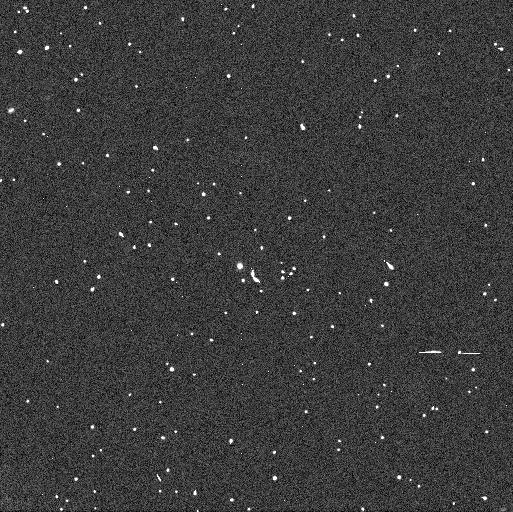
Target: 2005EF298. Instrument: WFC3/UVIS. Filter: F606W. Exposure: 3 min. Observation ID: ibjb07j7q

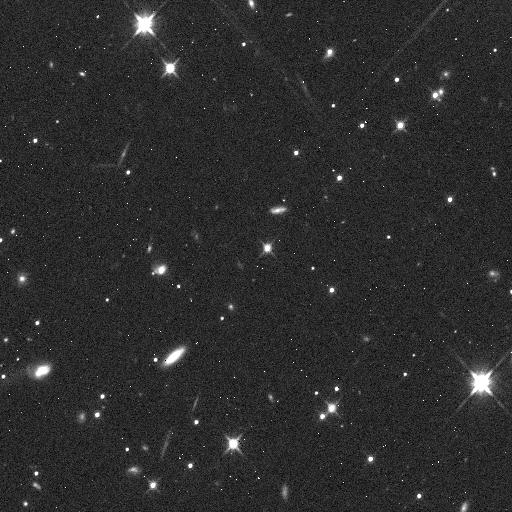
Target: 174567. Instrument: WFC3/IR. Filter: F110W. Exposure: 5 min. Observation ID: ibjb04oyq

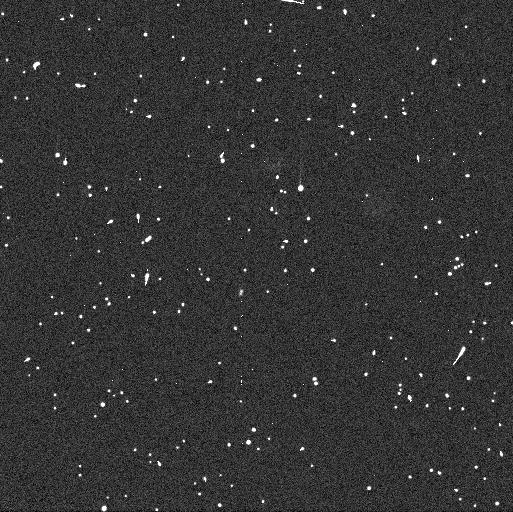
Target: 2005EF298. Instrument: WFC3/UVIS. Filter: F438W. Exposure: 6 min. Observation ID: ibjb05o6q

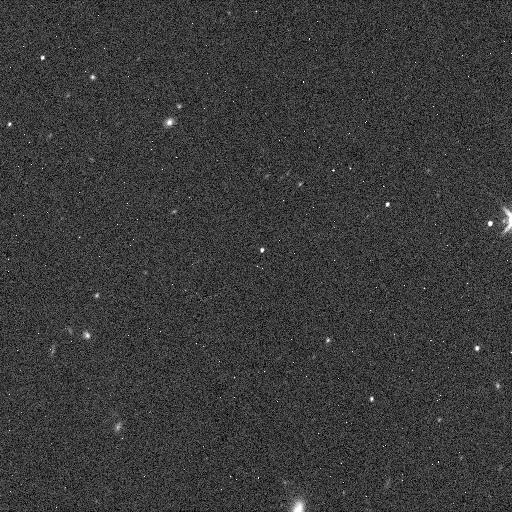
Target: 2005EF298. Instrument: WFC3/IR. Filter: F160W. Exposure: 5 min. Observation ID: ibjb09k8q

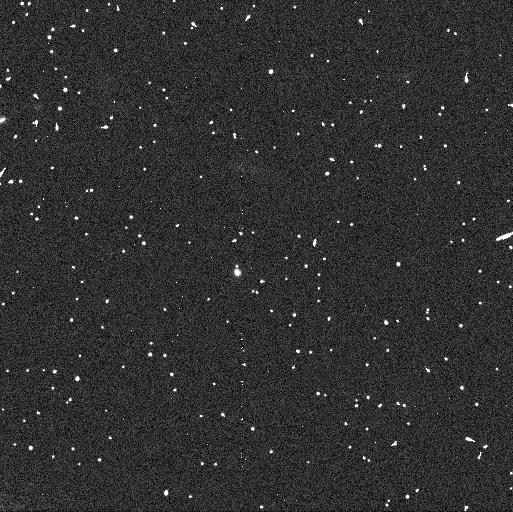
Target: 2005EF298. Instrument: WFC3/UVIS. Filter: F814W. Exposure: 6 min. Observation ID: ibjb07j8q

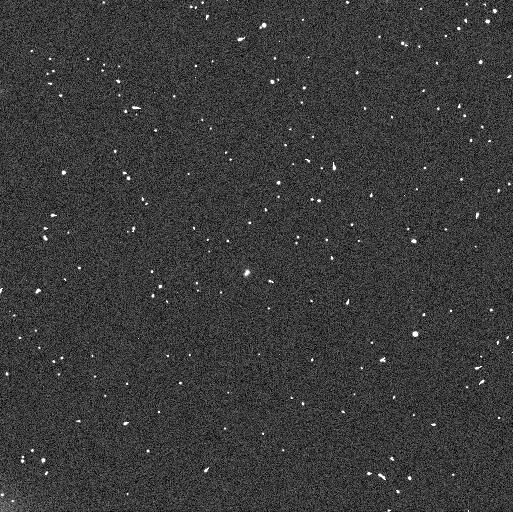
Target: 2005EF298. Instrument: WFC3/UVIS. Filter: F606W. Exposure: 4 min. Observation ID: ibjb09kaq

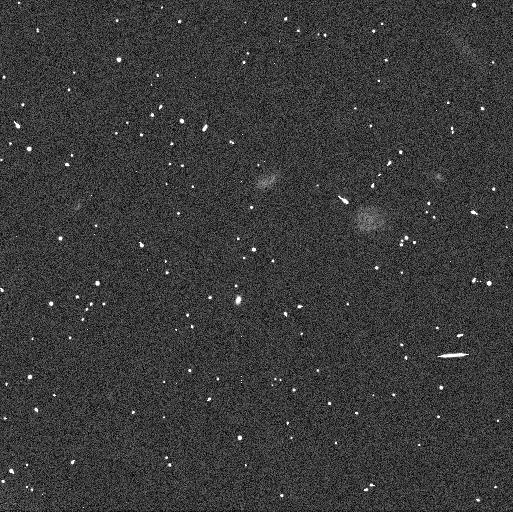
Target: 2005EF298. Instrument: WFC3/UVIS. Filter: F606W. Exposure: 3 min. Observation ID: ibjb05o7q

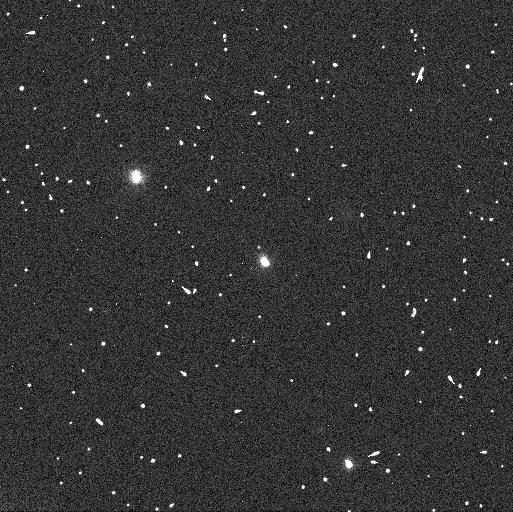
Target: 174567. Instrument: WFC3/UVIS. Filter: F606W. Exposure: 3 min. Observation ID: ibjb02udq

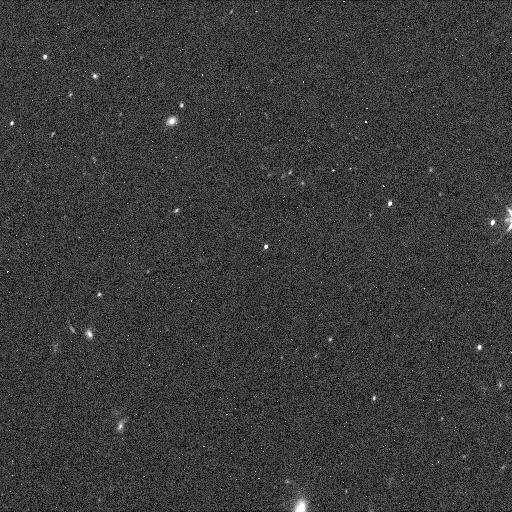
Target: 2005EF298. Instrument: WFC3/IR. Filter: F110W. Exposure: 5 min. Observation ID: ibjb09k7q

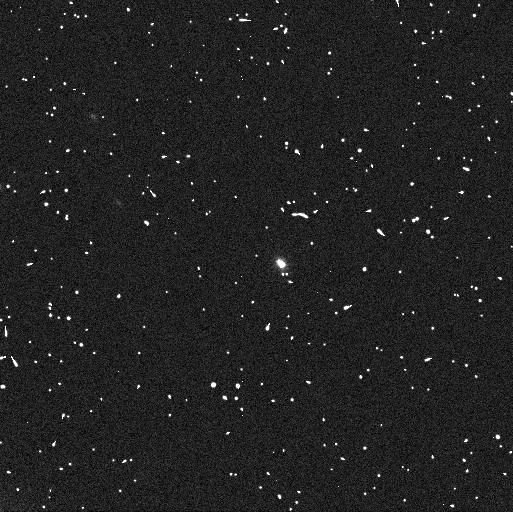
Target: 174567. Instrument: WFC3/UVIS. Filter: F606W. Exposure: 4 min. Observation ID: ibjb03fjq

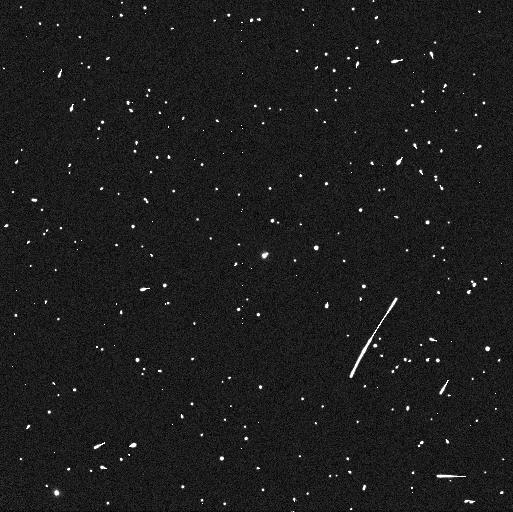
Target: 174567. Instrument: WFC3/UVIS. Filter: F438W. Exposure: 6 min. Observation ID: ibjb01jgq

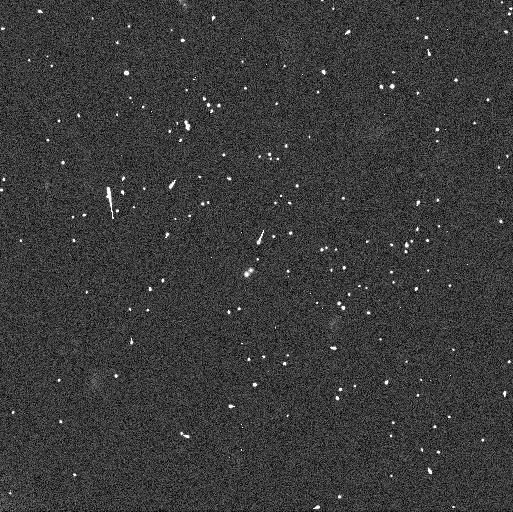
Target: 2005EF298. Instrument: WFC3/UVIS. Filter: F606W. Exposure: 3 min. Observation ID: ibjb10k9q

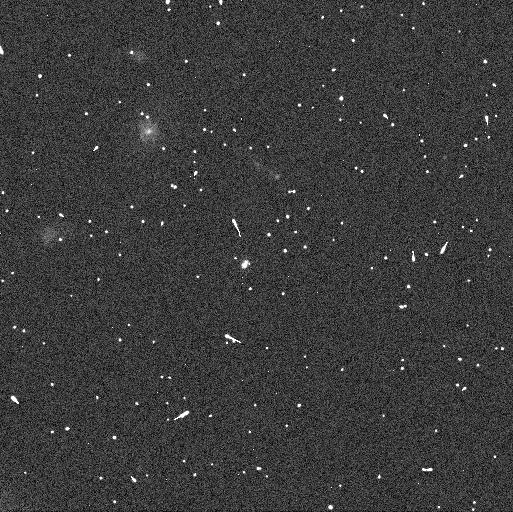
Target: 2005EF298. Instrument: WFC3/UVIS. Filter: F606W. Exposure: 4 min. Observation ID: ibjb08bpq

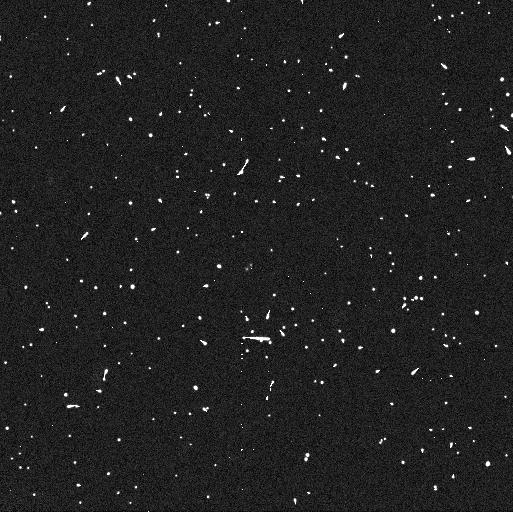
Target: 2005EF298. Instrument: WFC3/UVIS. Filter: F438W. Exposure: 6 min. Observation ID: ibjb10k7q

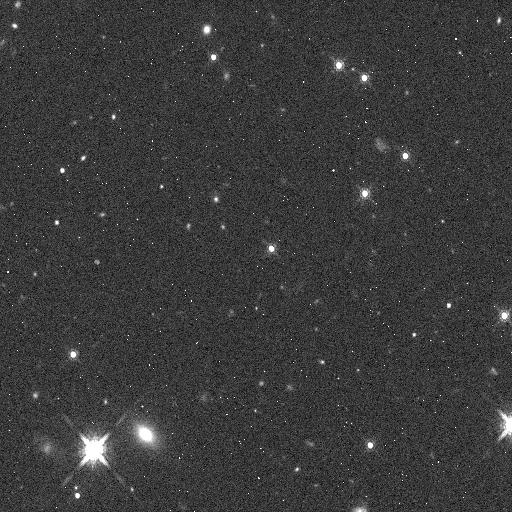
Target: 174567. Instrument: WFC3/IR. Filter: F160W. Exposure: 5 min. Observation ID: ibjb03fmq

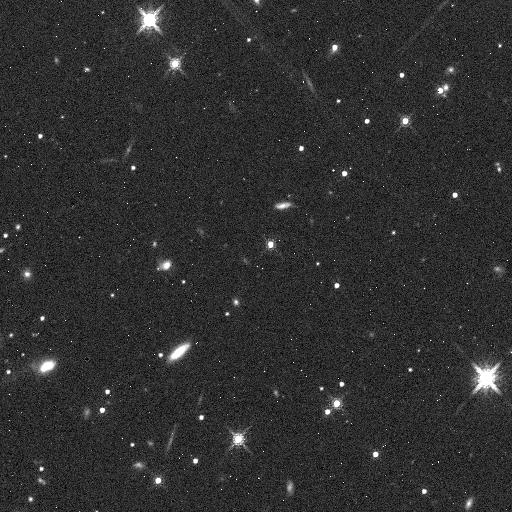
Target: 174567. Instrument: WFC3/IR. Filter: F160W. Exposure: 5 min. Observation ID: ibjb04oxq

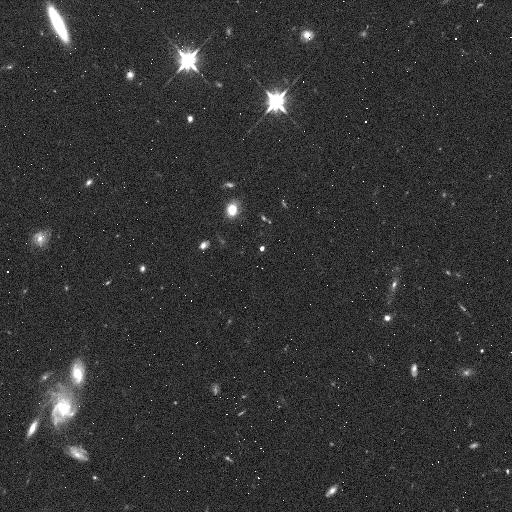
Target: 2005EF298. Instrument: WFC3/IR. Filter: F110W. Exposure: 5 min. Observation ID: ibjb08brq

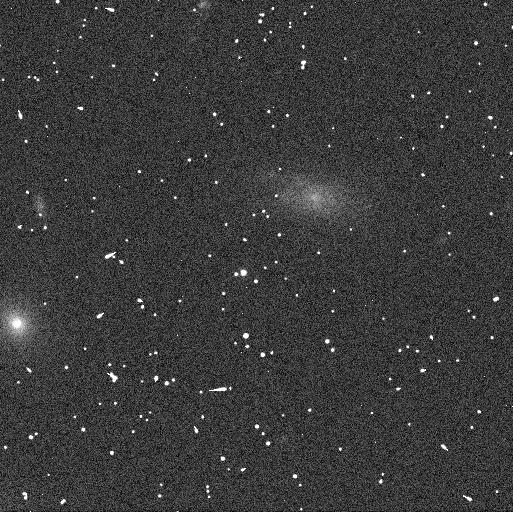
Target: 2005EF298. Instrument: WFC3/UVIS. Filter: F606W. Exposure: 3 min. Observation ID: ibjb06hbq

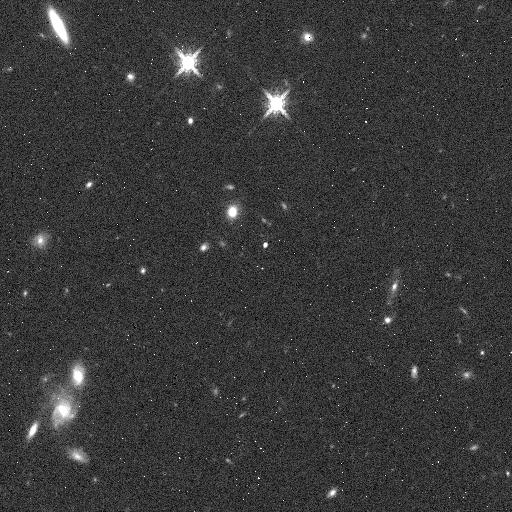
Target: 2005EF298. Instrument: WFC3/IR. Filter: F160W. Exposure: 5 min. Observation ID: ibjb08buq

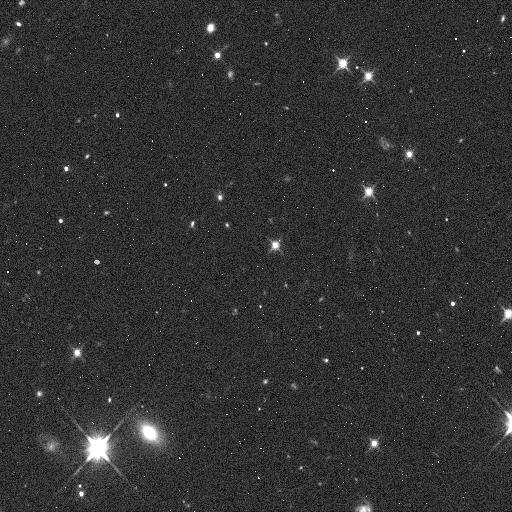
Target: 174567. Instrument: WFC3/IR. Filter: F110W. Exposure: 5 min. Observation ID: ibjb03flq

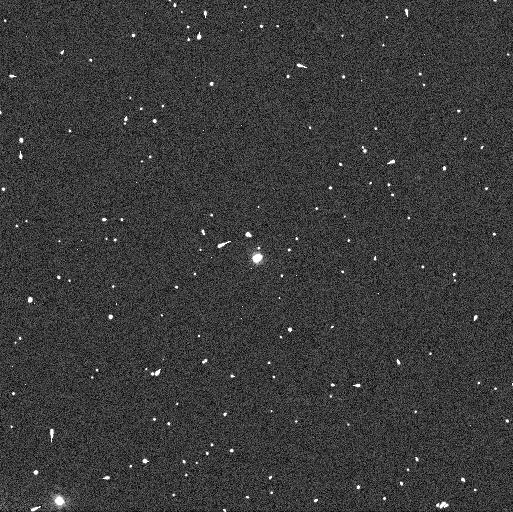
Target: 174567. Instrument: WFC3/UVIS. Filter: F606W. Exposure: 3 min. Observation ID: ibjb01jbq

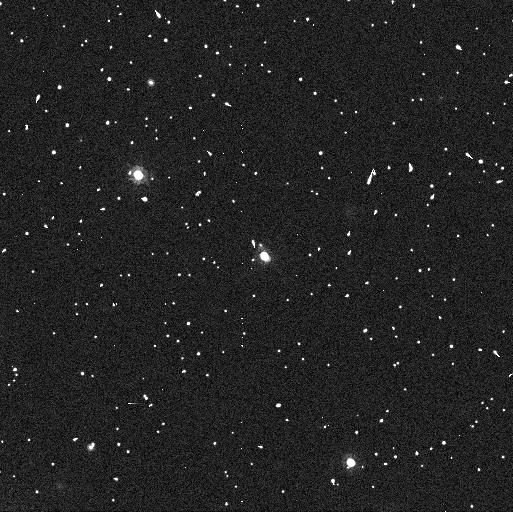
Target: 174567. Instrument: WFC3/UVIS. Filter: F814W. Exposure: 6 min. Observation ID: ibjb02ubq

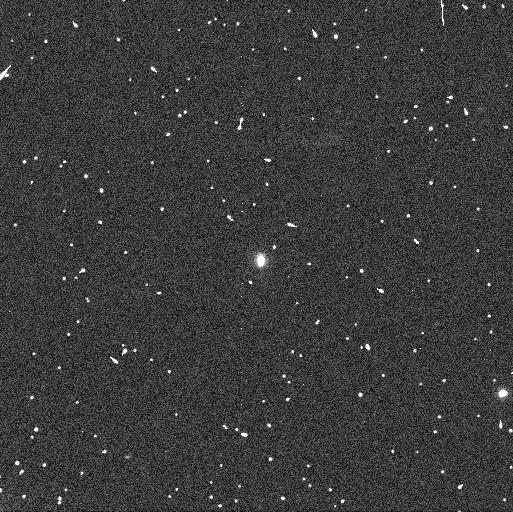
Target: 174567. Instrument: WFC3/UVIS. Filter: F606W. Exposure: 4 min. Observation ID: ibjb04ovq

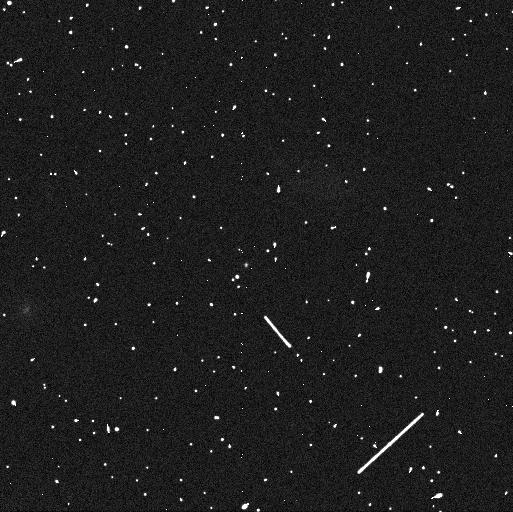
Target: 2005EF298. Instrument: WFC3/UVIS. Filter: F438W. Exposure: 6 min. Observation ID: ibjb06haq

Orbits, Masses, Densities, and Colors of Two Transneptunian Binaries (PI: Grundy, Will M.)

Binaries are the key to learning many crucial bulk properties of transneptunian objects (TNOs) including their masses. Perhaps the most interesting mass-dependent property of a TNO is its bulk density, which provides unique information about its bulk composition and interior structure. Densities have so far only been measured for a handful of binary TNO systems. This proposal seeks to determine orbits and thus masses of two more binary TNOs, both of which are also to be observed at thermal infrared wavelengths by the Herschel spacecraft. Combining the masses from Hubble with the sizes from Herschel will enable us to compute their densities. We will also obtain multi-wavelength photometric colors of the individual components of each binary system. It is imperative to link colors to the physical properties measurable in binary systems in order to use the remnant planetesimals in today's Kuiper belt to learn more about the early history of our own solar system, and more generally about how planetesimals form in nebular disks and subsequently evolve.